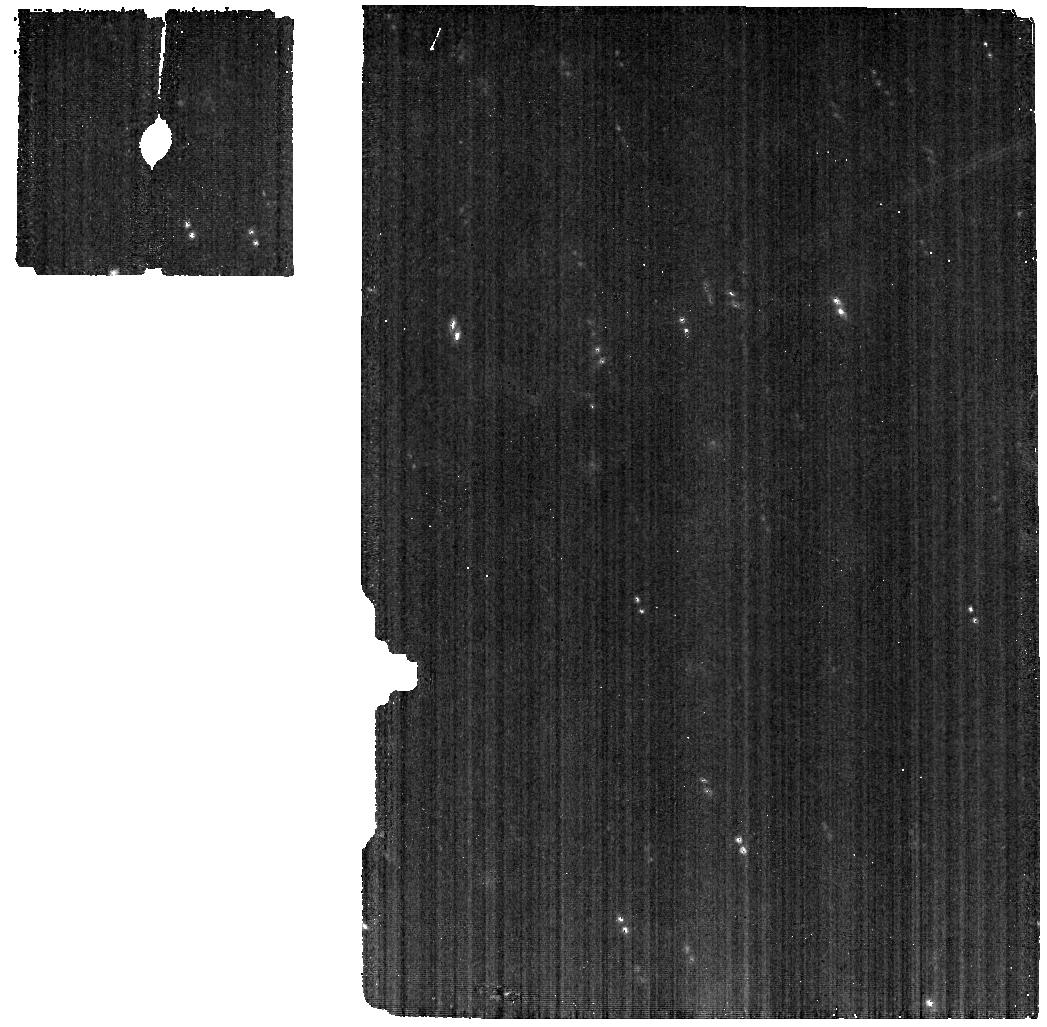
Target: PEITHO
Instrument: MIRI
Filter: F560W
Exposure: 3 min
Observation ID: jw01449-o002_t001_miri_f560w

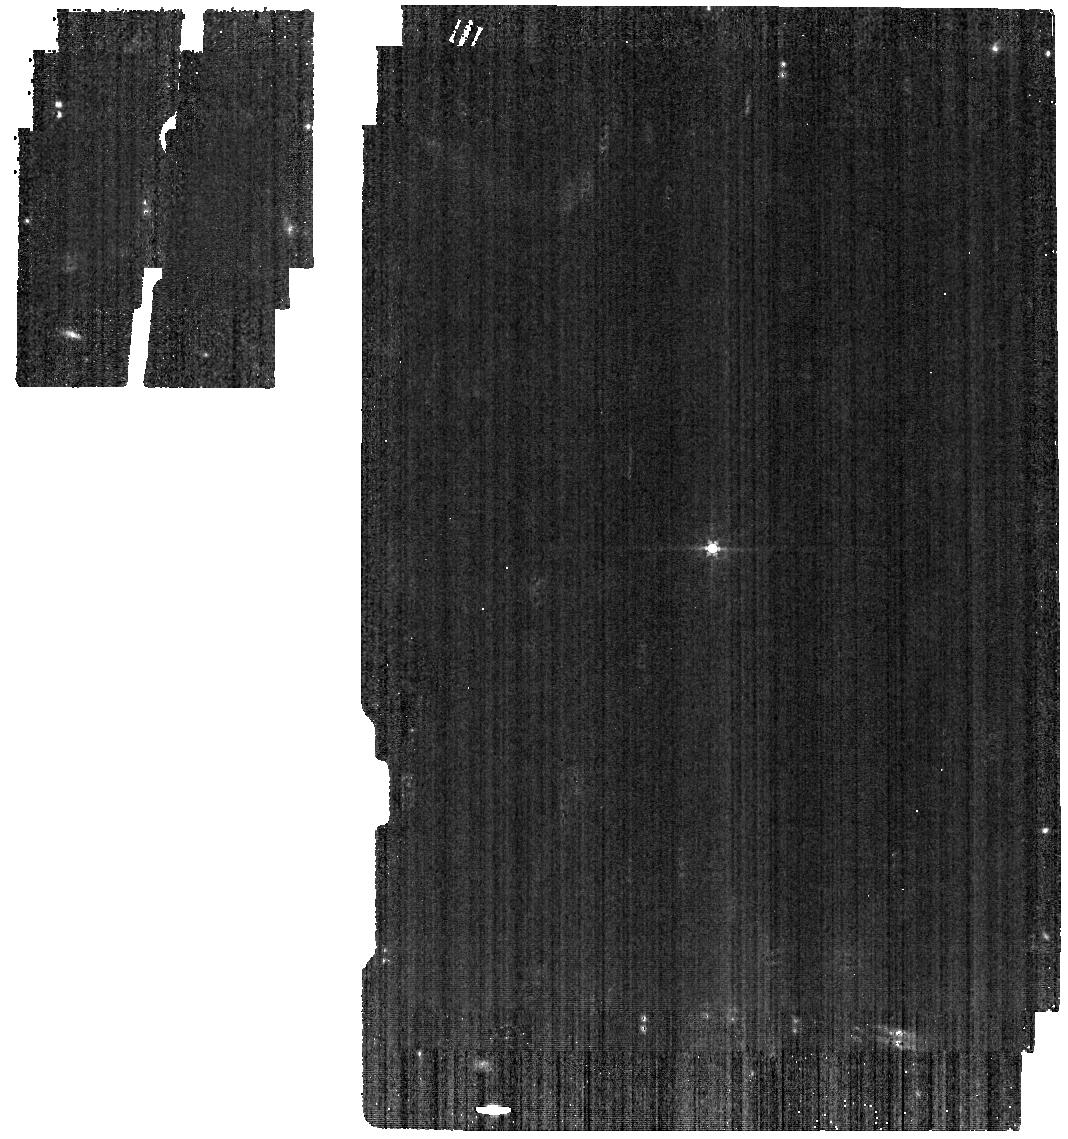
Target: ROMAN
Instrument: MIRI
Filter: F560W
Exposure: 3 min
Observation ID: jw01449-o001_t002_miri_f560w

MIRI-090 MIRI Moving Target Test (PI: Stansberry, John A.)

This activity will verify that basic MIRI capabilities work correctly for moving targets. A target will have to be selected after the JWST launch so that visibility windows, target magnitude and apparent rate of motion can be assessed. A single target with a moderate track rate (10-25 mas/sec) and a V magnitude close to 12 will be chosen closer to program execution (these observations are optimized for a target at V=12). The chosen target should have an intrinsic ephemeris uncertainty of no more than 0.25" so that we can be sure that it has a very high probability of falling within the relevant MIRI apertures. Any numbered asteroid (of which there are many thousands in the relevant magnitude range) will satisfy that criterion. Exposure settings in these observations are placholders, and need to be updated once the actual target has been selected. The final exposure settings should result in total exposure times (all integrations and dither positions) long enough that the target will move at least 1.3" (5x the MIRI PSF FWHM at 8 microns). This requirement will allow verifcation that tracking was effective, and support DMS pipeline verification. MIRI modes/capabilities to be tested are: 1) Imaging with 3 dither positions. 2) Point-and-shoot spectroscopy using the MRS and 2 dither positions. 3) Target acquisition followed by LRS spectroscopy with a nod along the slit.